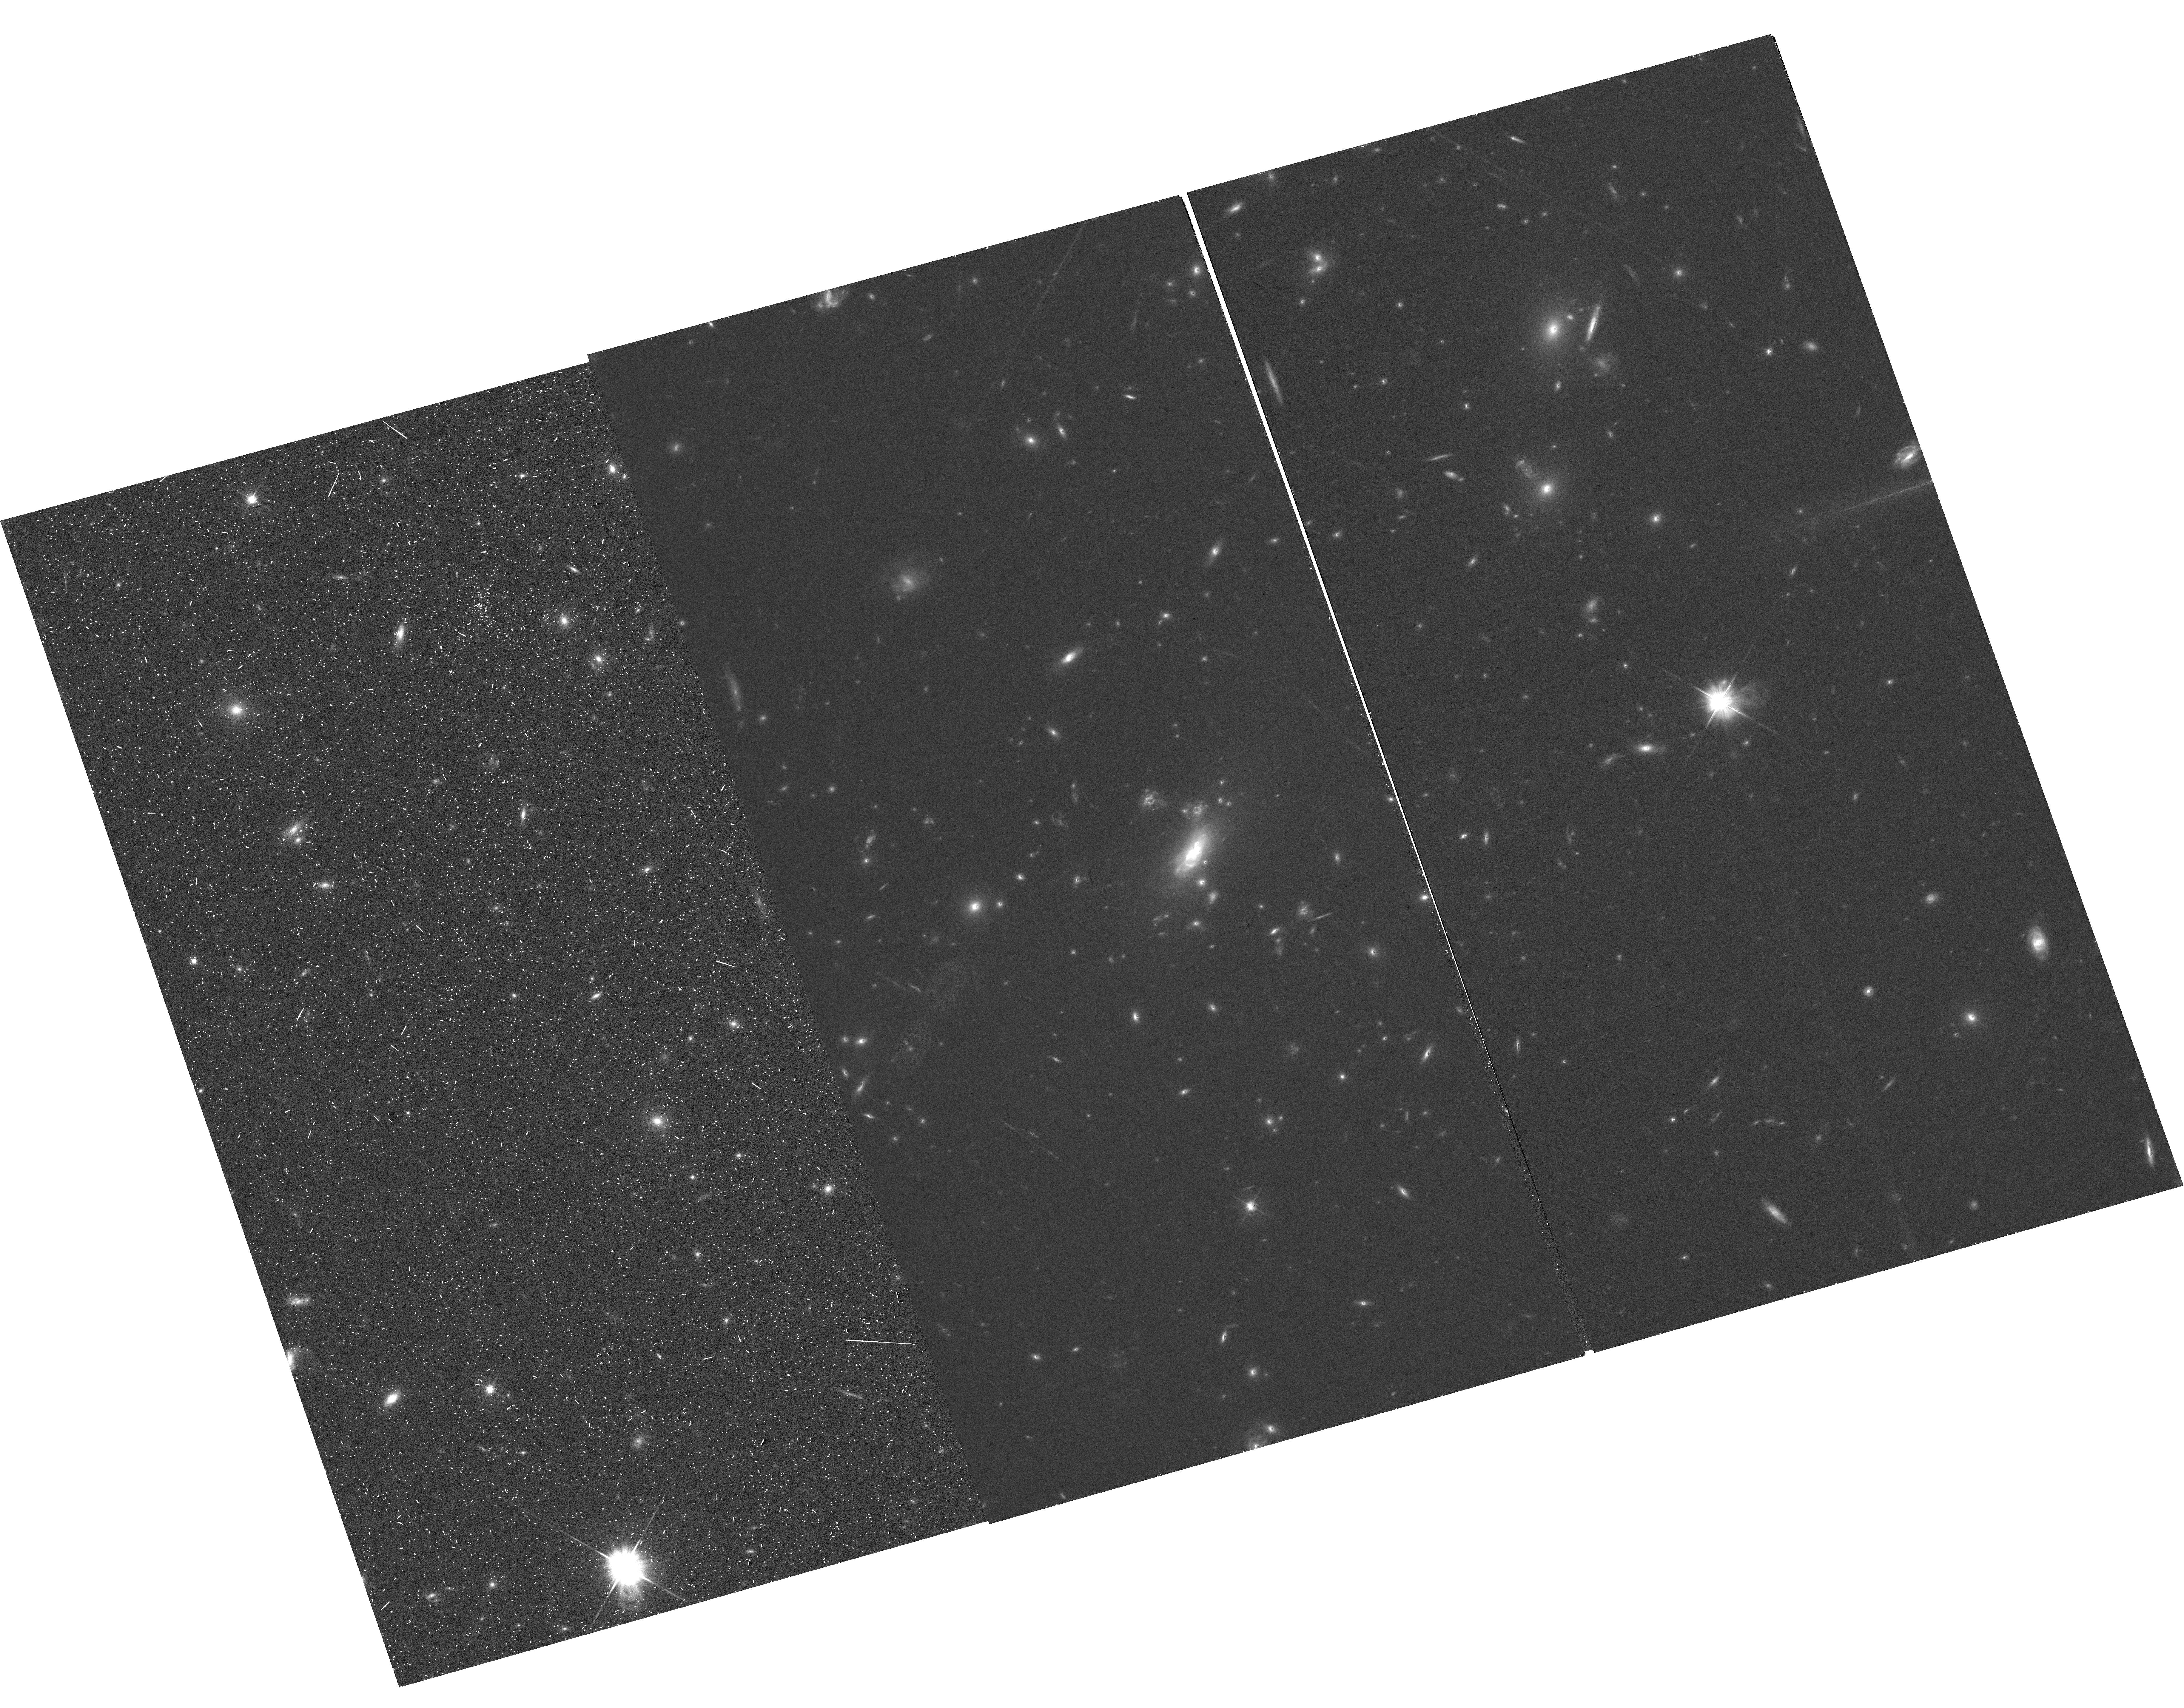
Target: MACSJ0417.5-1154
Instrument: WFC3/UVIS
Filter: F606W
Exposure: 37 min
Observation ID: hst_16863_01_wfc3_uvis_f606w_iesi01

CTE Evaluation of Resolved Objects (PI: Anderson, Jay)

The standard CTE calibration observations involve imaging starfields to assess photometric and astrometric losses as a function of observation date, number of parallel transfers, background, star brightness, etc. Like black holes, point sources "have no hair" --- they have no distinguishing characteristics. They can be characterized completely by the position and flux, and as such it is easy to come up with metrics for them and model how CTE impacts these metrics. HST does indeed measure a lot of point sources, but it also measures a lot of resolved objects: galaxies, nebulae, stars with disks, double stars, etc. This 1-orbit program is an effort to examine the effect of CTE on resolved objects. We will image a relatively dense galaxy field with WFC3/UVIS through the F606W filter. This filter was chosen since we can get the best S/N in the quickest time. We chose a galaxy field that was observed early in the lifetime of WFC3/UVIS, so that we can compare present-day, CTE-impacted observations against observations that should be largely free of CTE losses in order to investigate how much CTE affects resolved objects. The end-product of this program will be an ISR that describes how CTE affects various galaxy "metrics"... FWHM... integrated light.. position... etc. We will also provide an image that shows an array of galaxy rasters and will indicate how imperfect CTE shuffles the pixel-to-pixel flux around. This should help observers to better understand their data and proposers to better understand how best to plan their observations to ensure that what they want to measure can be measured. This will also provide an interesting check on how well the pixel-based correction works on resolved objects, which should be easier to correct than stars, in that there is more self-shielding.